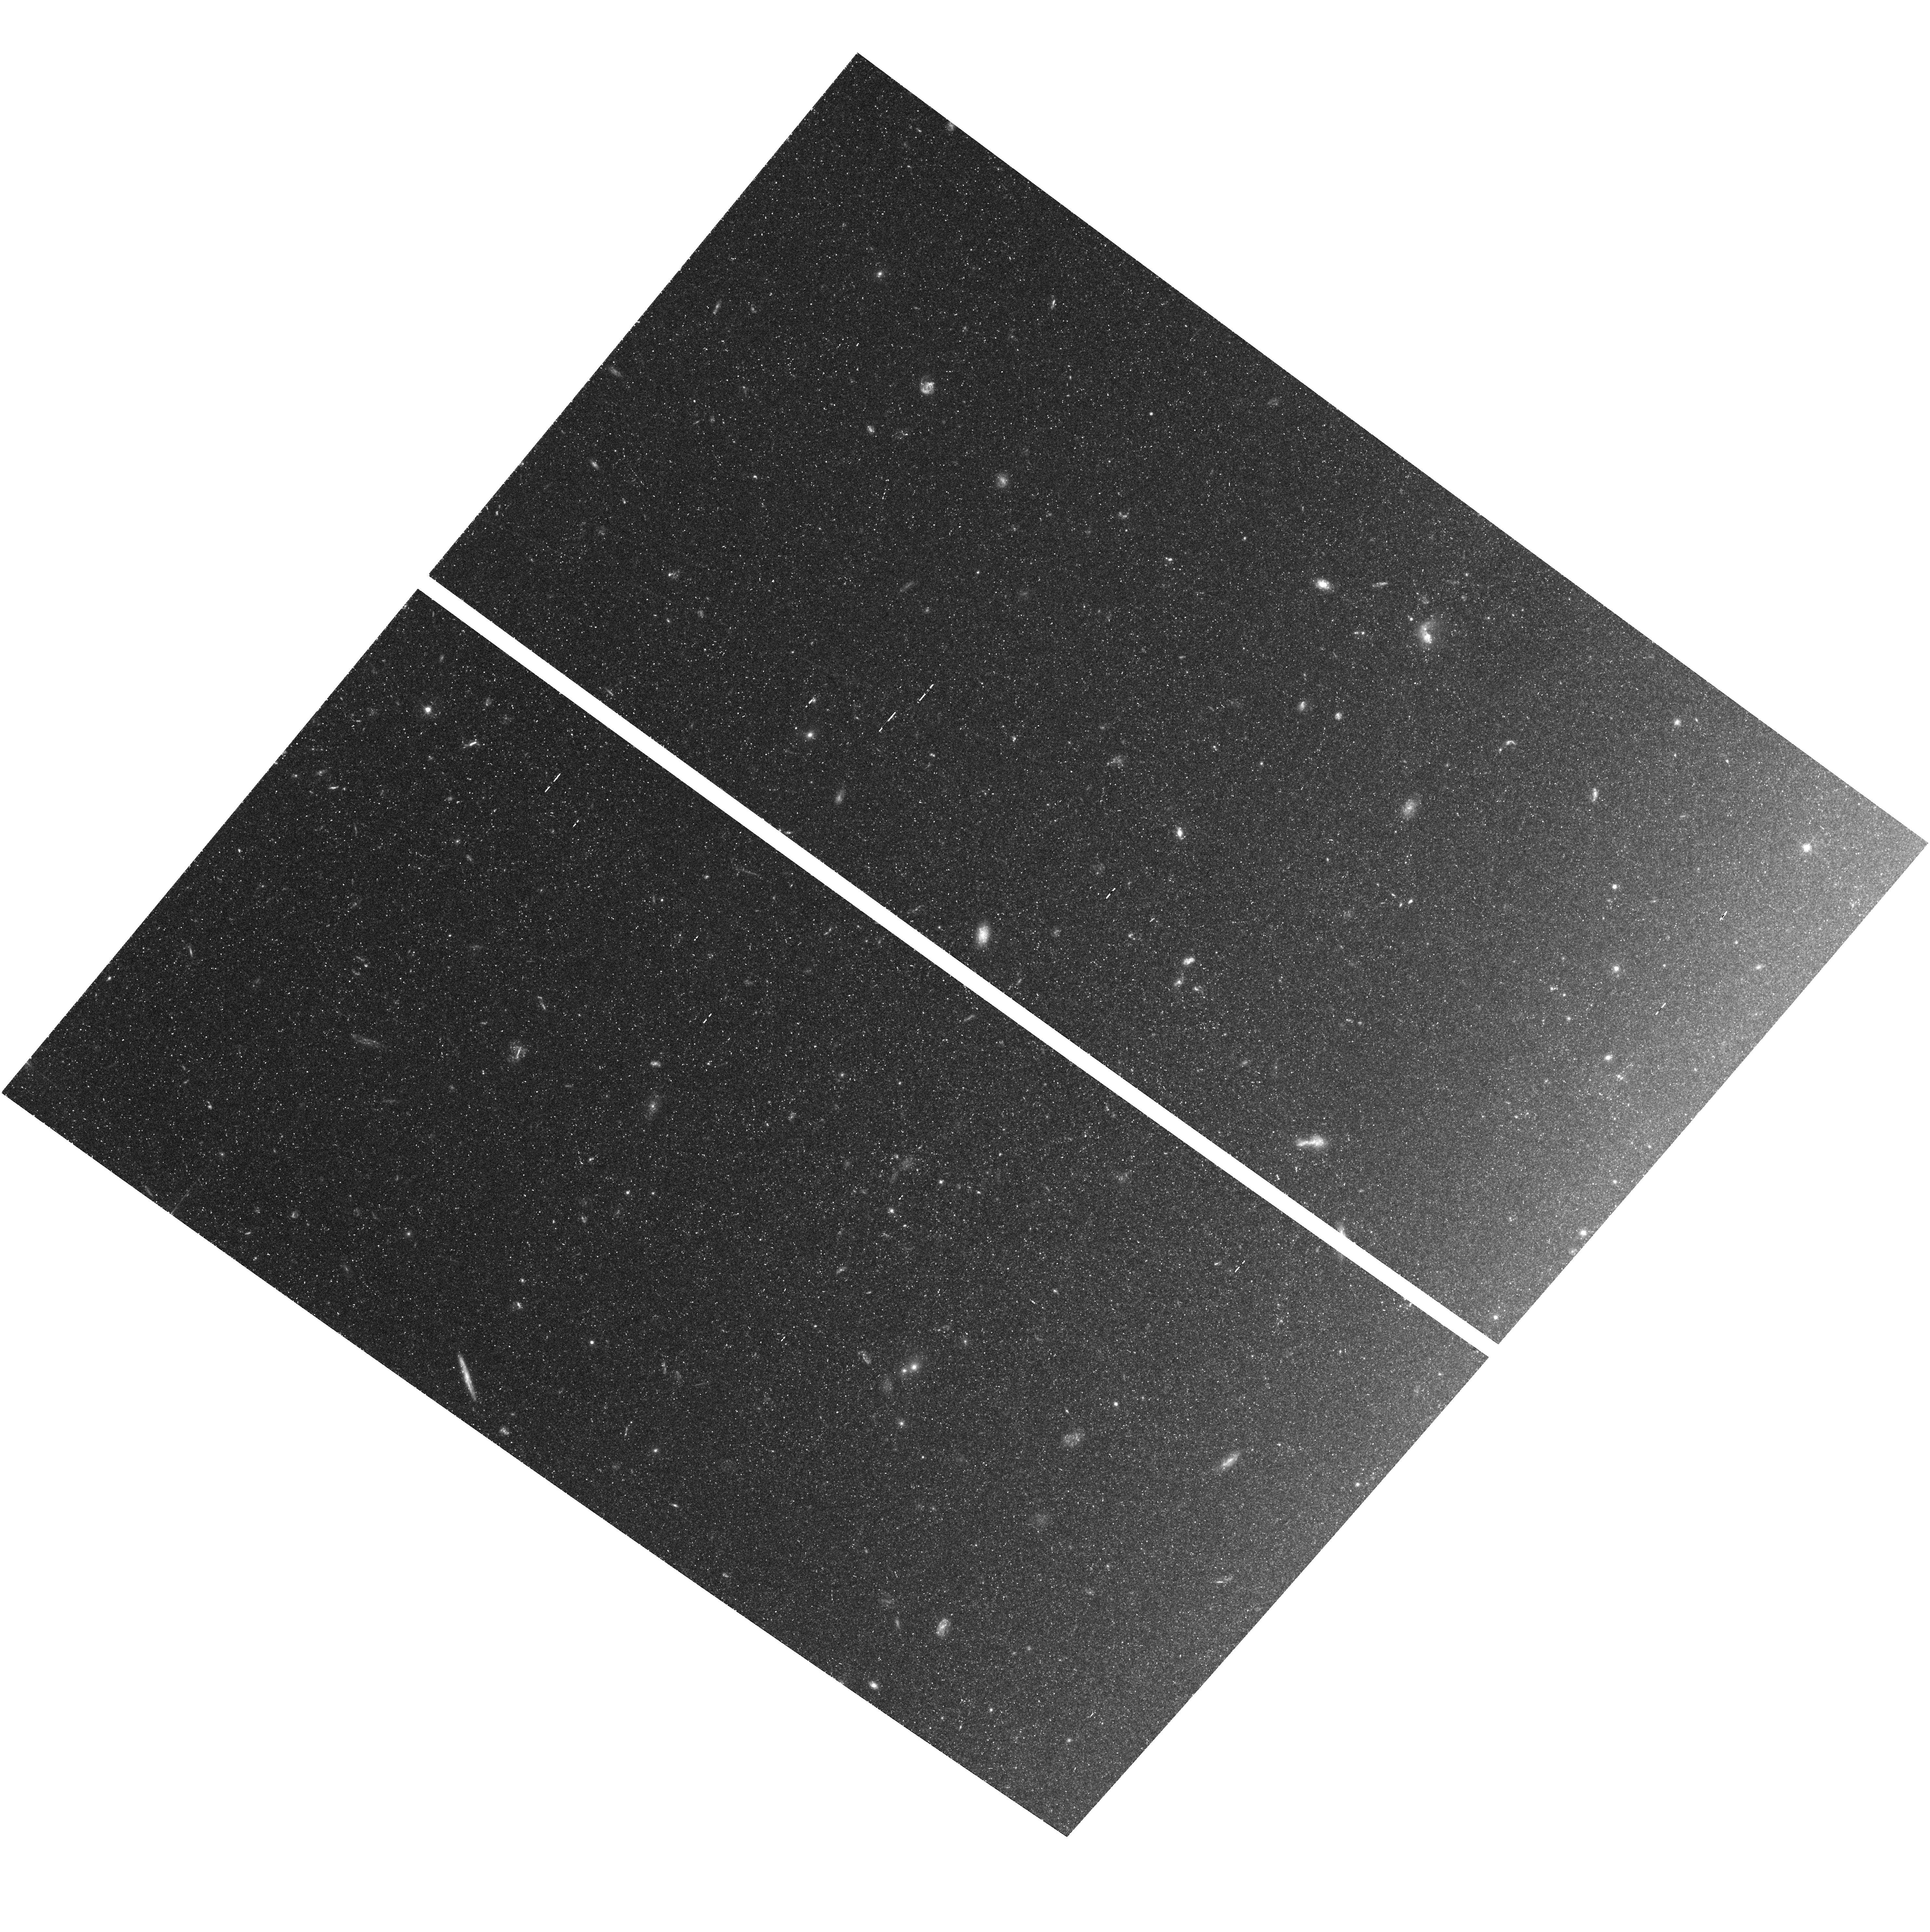
Target: NGC4258-TRGB. Instrument: ACS/WFC. Filter: F555W. Exposure: 1.6 h. Observation ID: hst_9477_01_acs_wfc_f555w_j8fm01

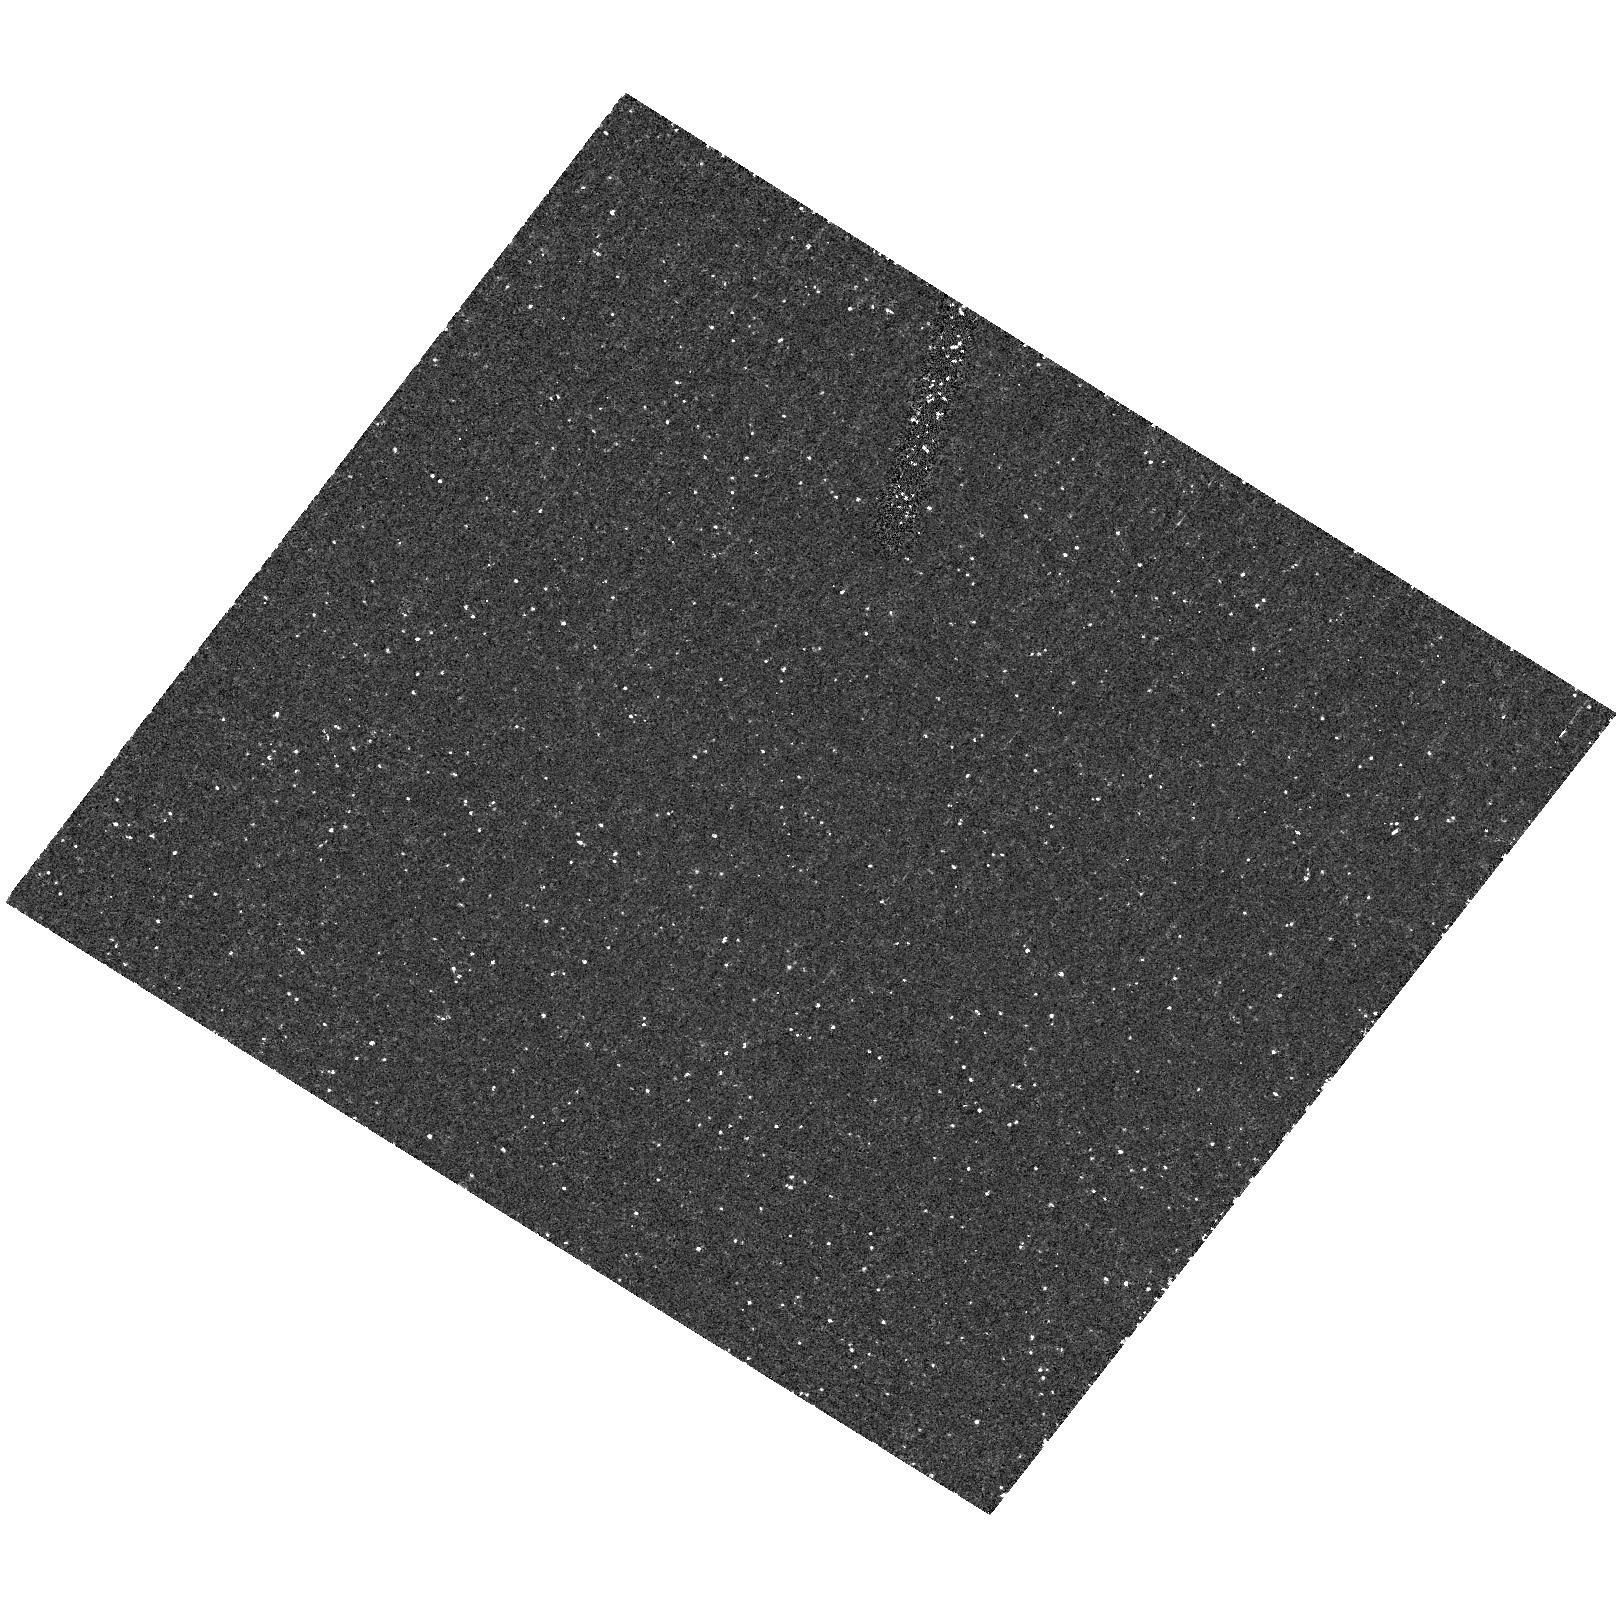
Target: field at RA 184.829°, Dec 47.333°. Instrument: ACS/HRC. Filter: F250W. Exposure: 40 min. Observation ID: hst_9477_01_acs_hrc_f250w_j8fm01

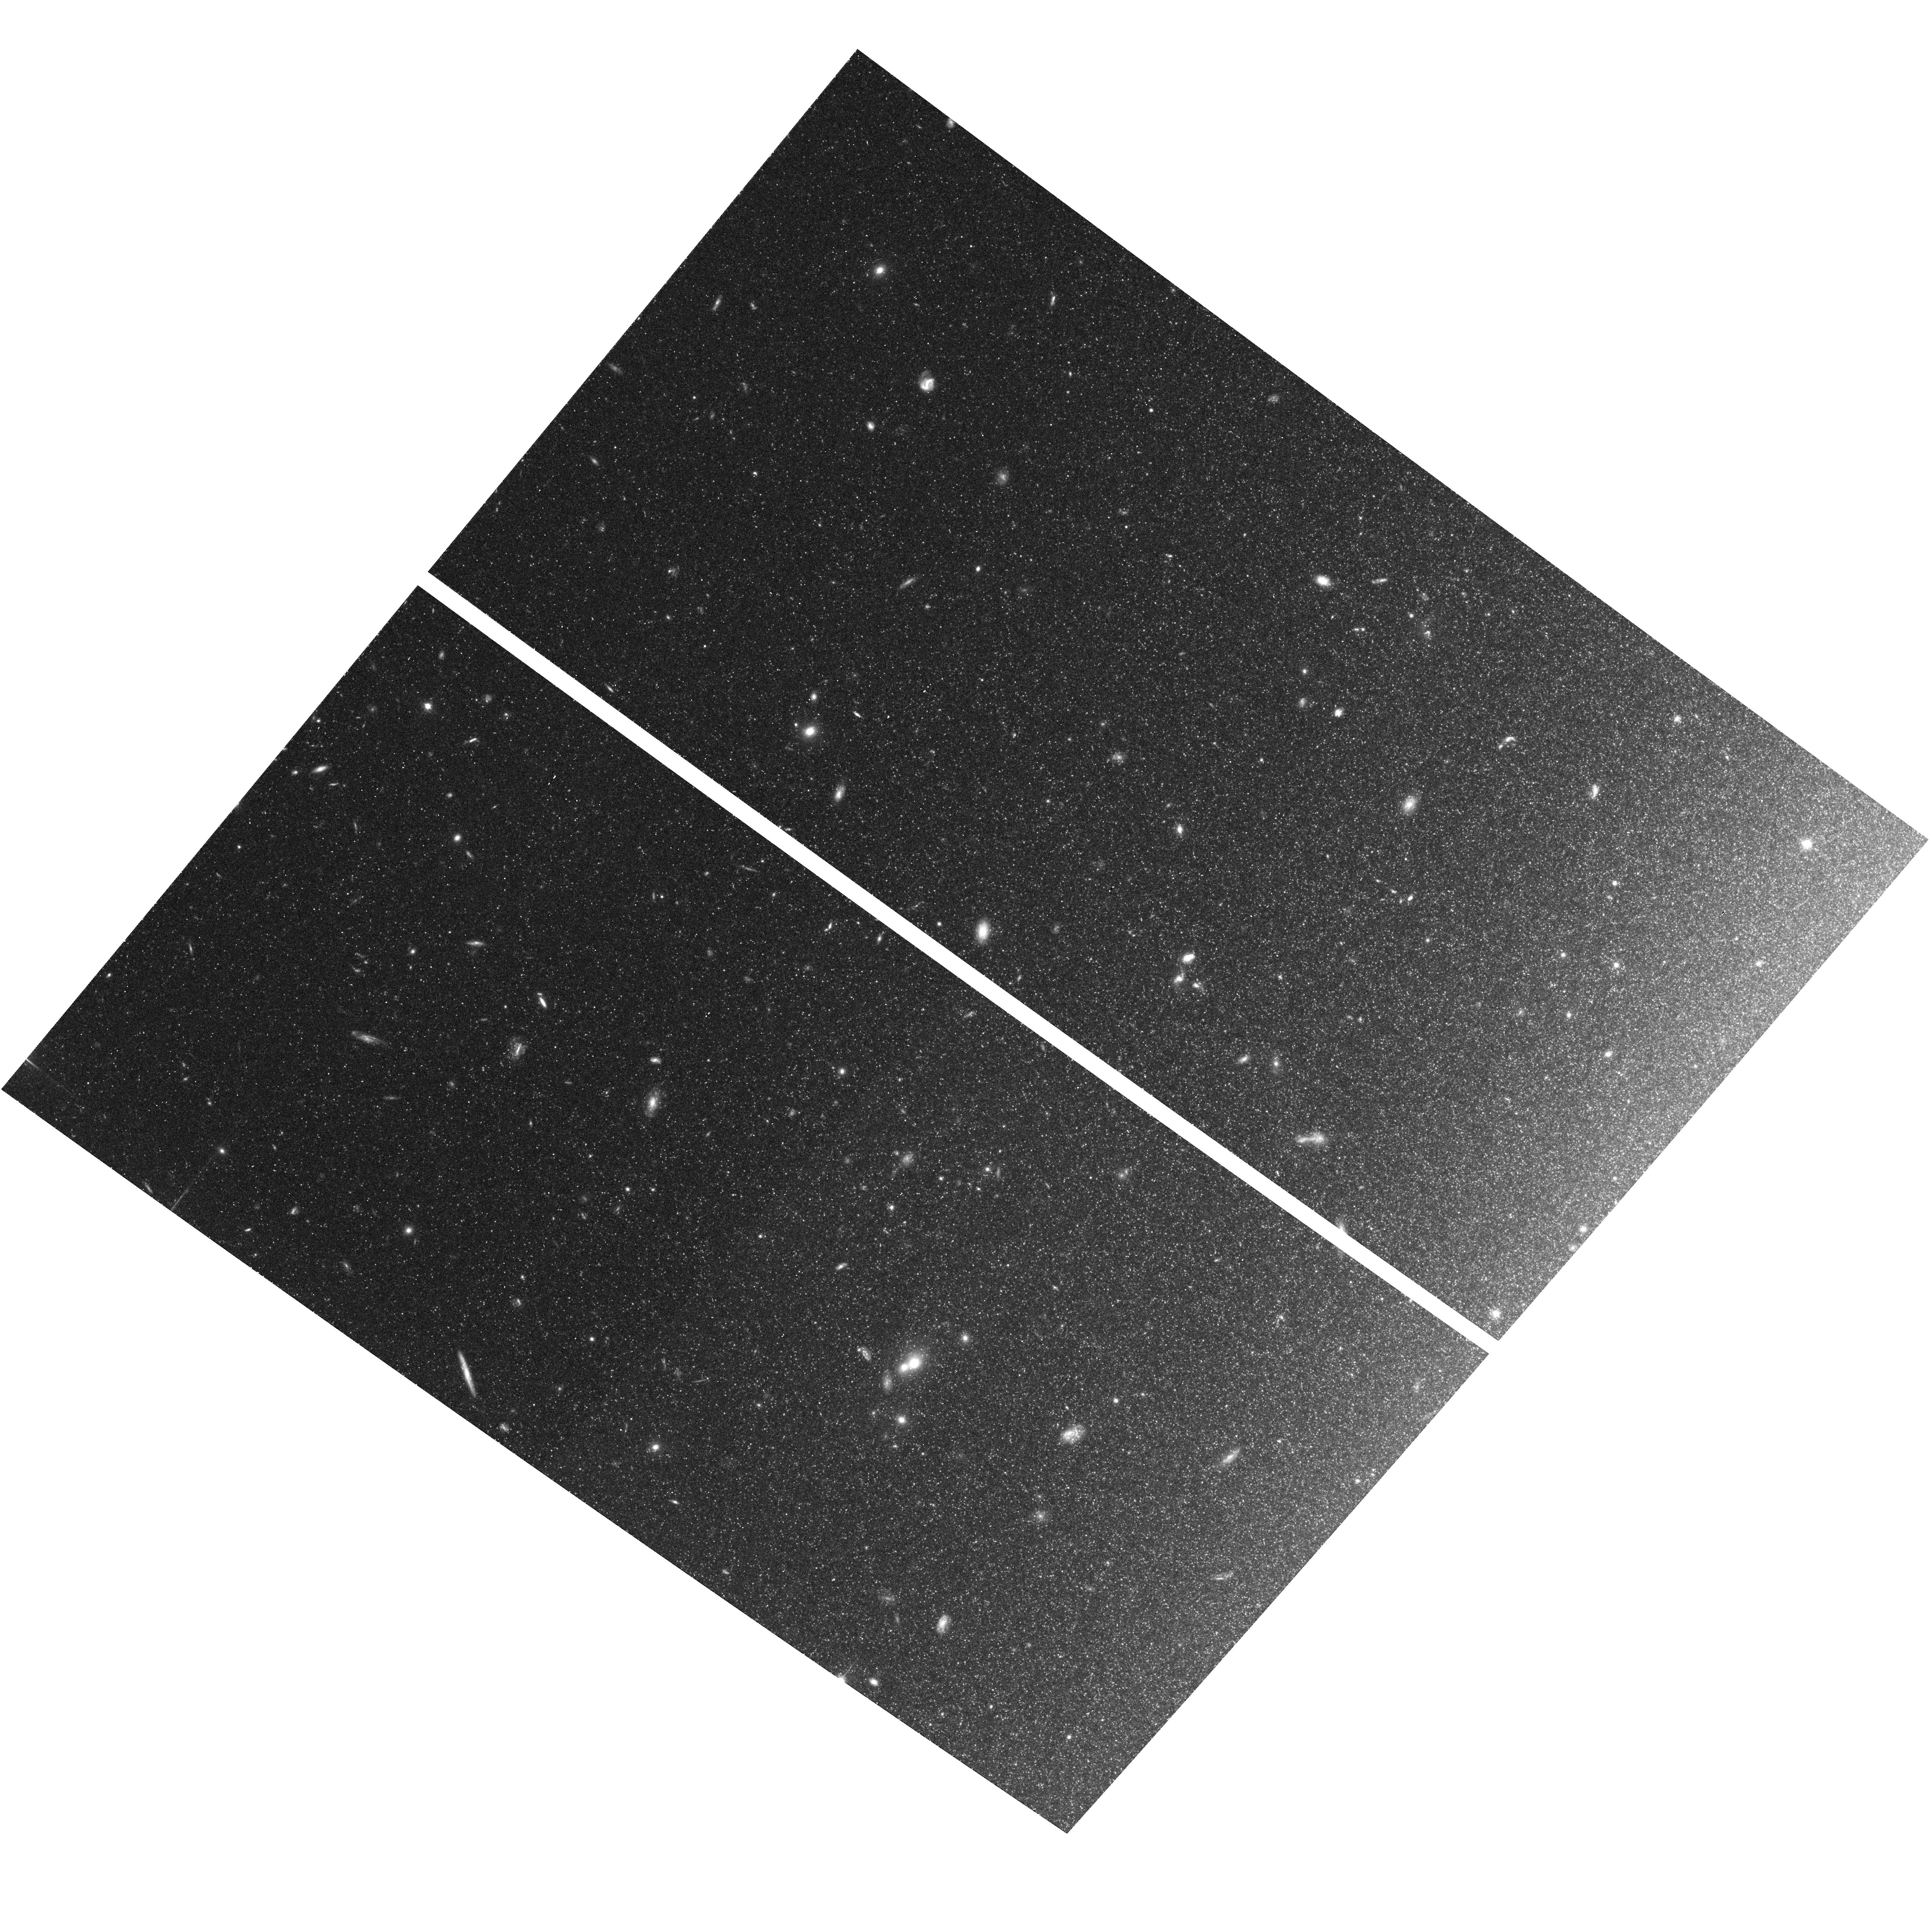
Target: NGC4258-TRGB. Instrument: ACS/WFC. Filter: F814W. Exposure: 43 min. Observation ID: hst_9477_01_acs_wfc_f814w_j8fm01

TRGB Distance to the Maser Galaxy NGC4258 (PI: Madore, Barry F.)

Masers surrounding the nucleus of the galaxy NGC 4258 have been used to derive a geometric distance to this galaxy from proper motions and accelerations of individual sources assumed to be in Keplerian orbits. This provides us with a unique opportunity to test the zero point of the Cepheid Period- Luminosity relation in specific, and the extragalactic distance scale in general. A Cepheid distance has also been determined to NGC 4258 by us following the exact methodology adopted by the HST Key Project on the Extragalactic Distance Scale. The two answers differ, with the maser distance being smaller by 12\ We are proposing to use a third and totally independent means to assess the sense and significance of the difference that may need to be applied to the extragalactic distance scale. By using the tip of the red giant branch (TRGB) method we will obtain a Population II distance measurement to the maser galaxy NGC 4258 good to a precision of better than 10\ Resolving this issue is important because if the maser distance is adopted and used to recalibrate the HST Cepheid Key Project distances, then the Hubble constant increases from H_o = 70 to 80 km/sec/Mpc. Both distance scales must be scrutinized and tested very closely before any recalibration takes place.